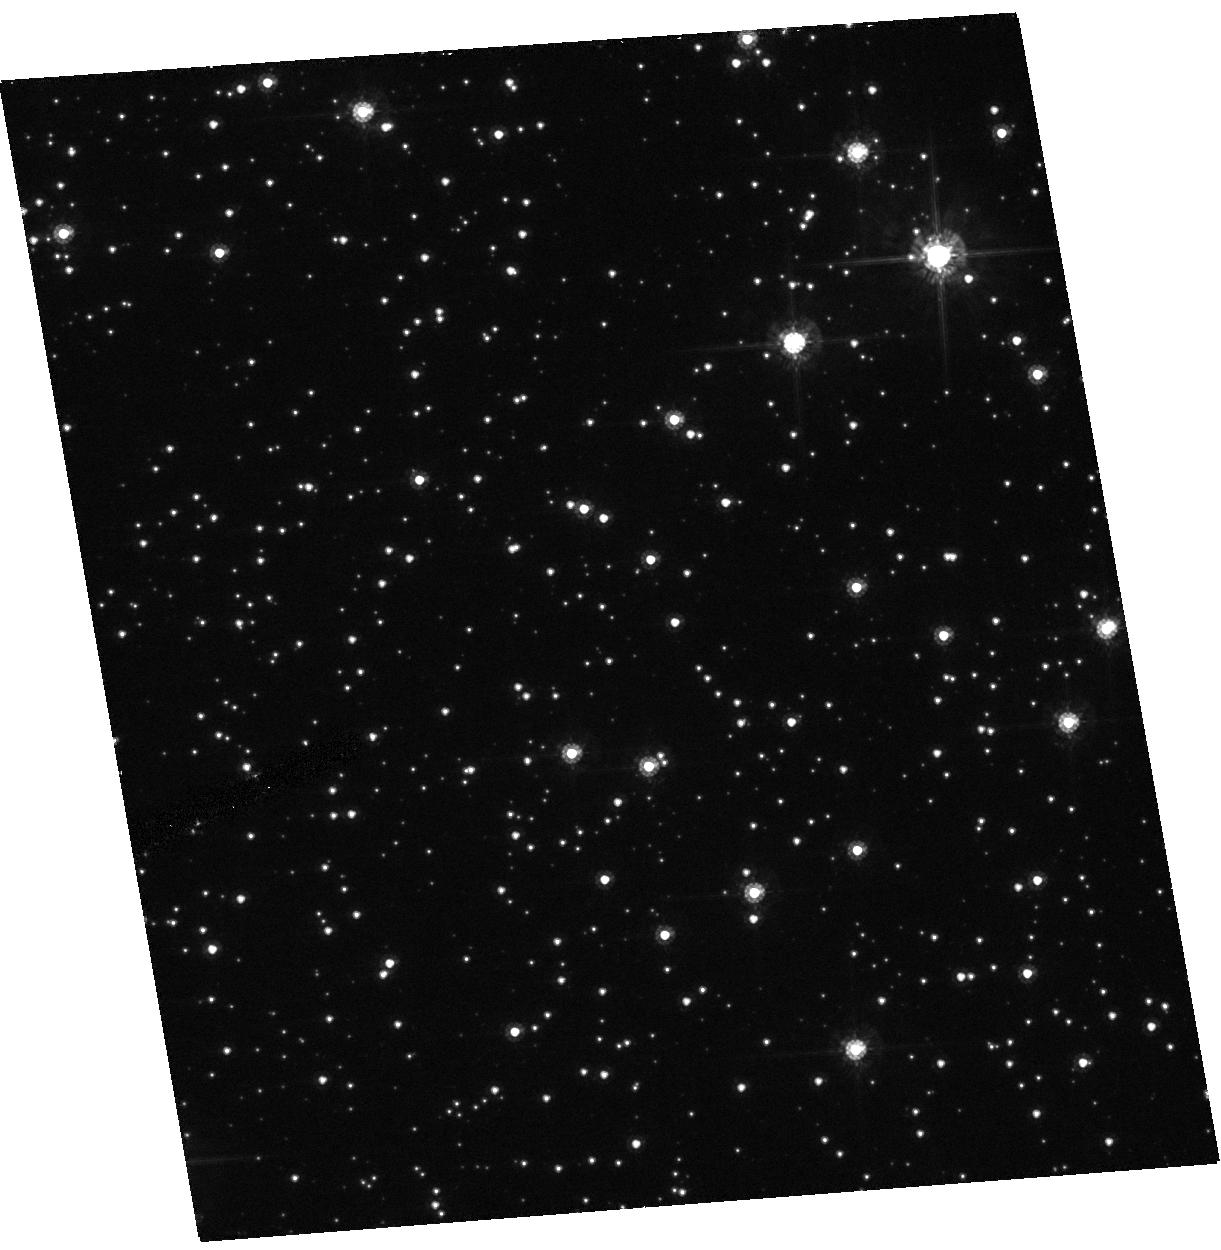
Target: OGLE-03-BLG-235.MOA-03-BLG-53. Instrument: ACS/HRC. Filter: F555W. Exposure: 22 min. Observation ID: hst_10426_01_acs_hrc_f555w_j96c01

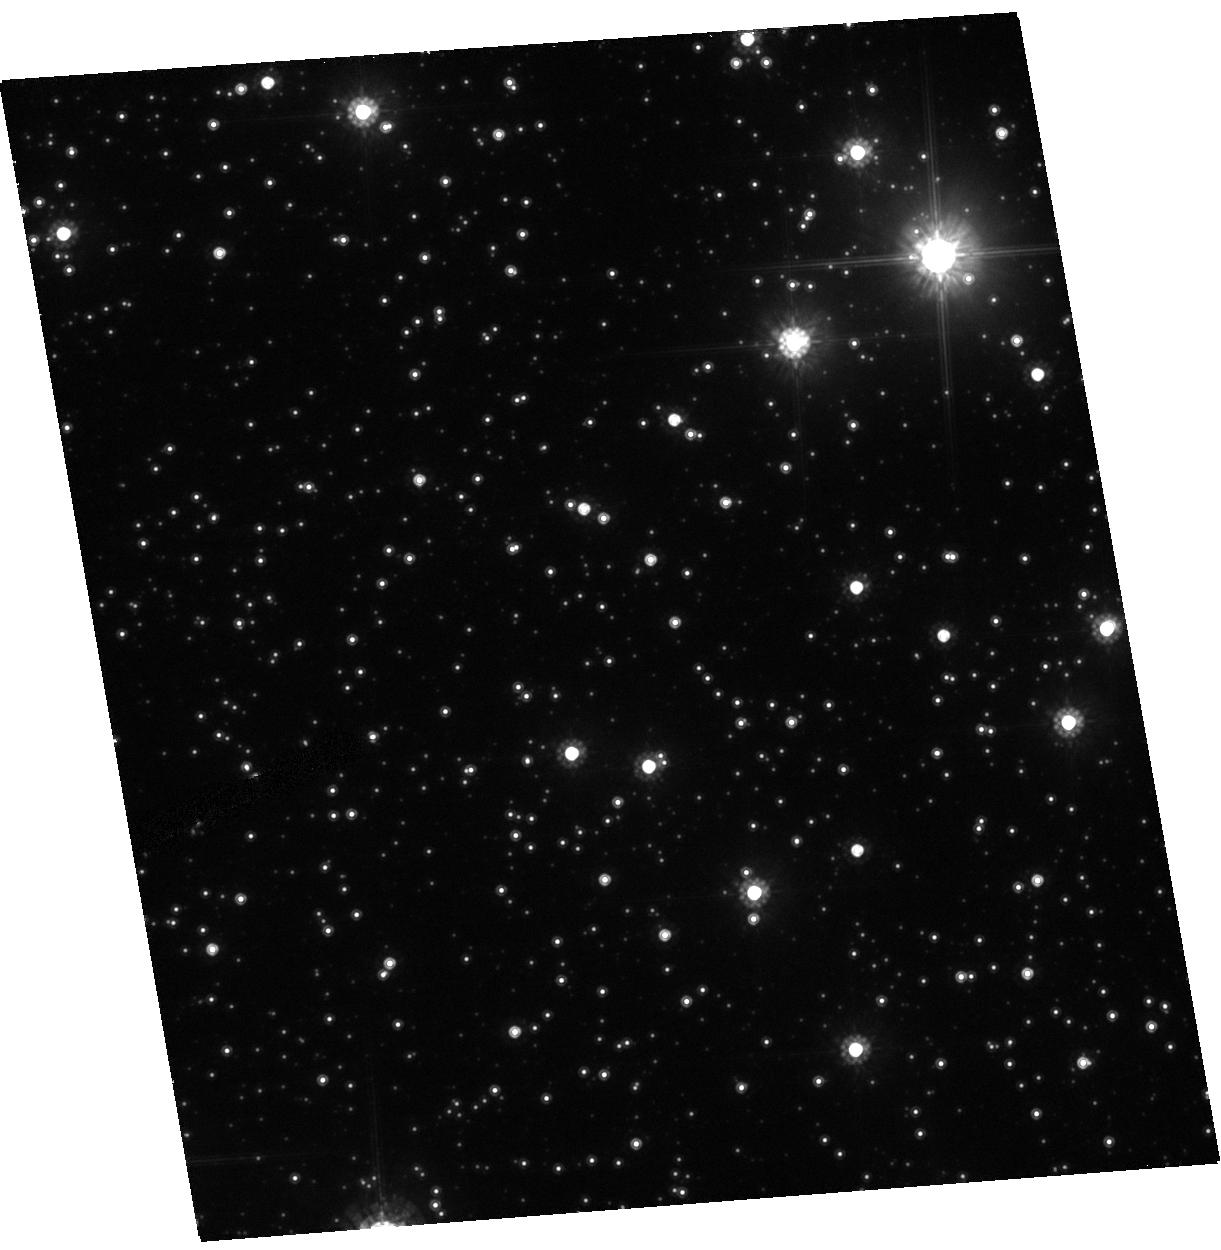
Target: OGLE-03-BLG-235.MOA-03-BLG-53. Instrument: ACS/HRC. Filter: F814W. Exposure: 8 min. Observation ID: hst_10426_01_acs_hrc_f814w_j96c01

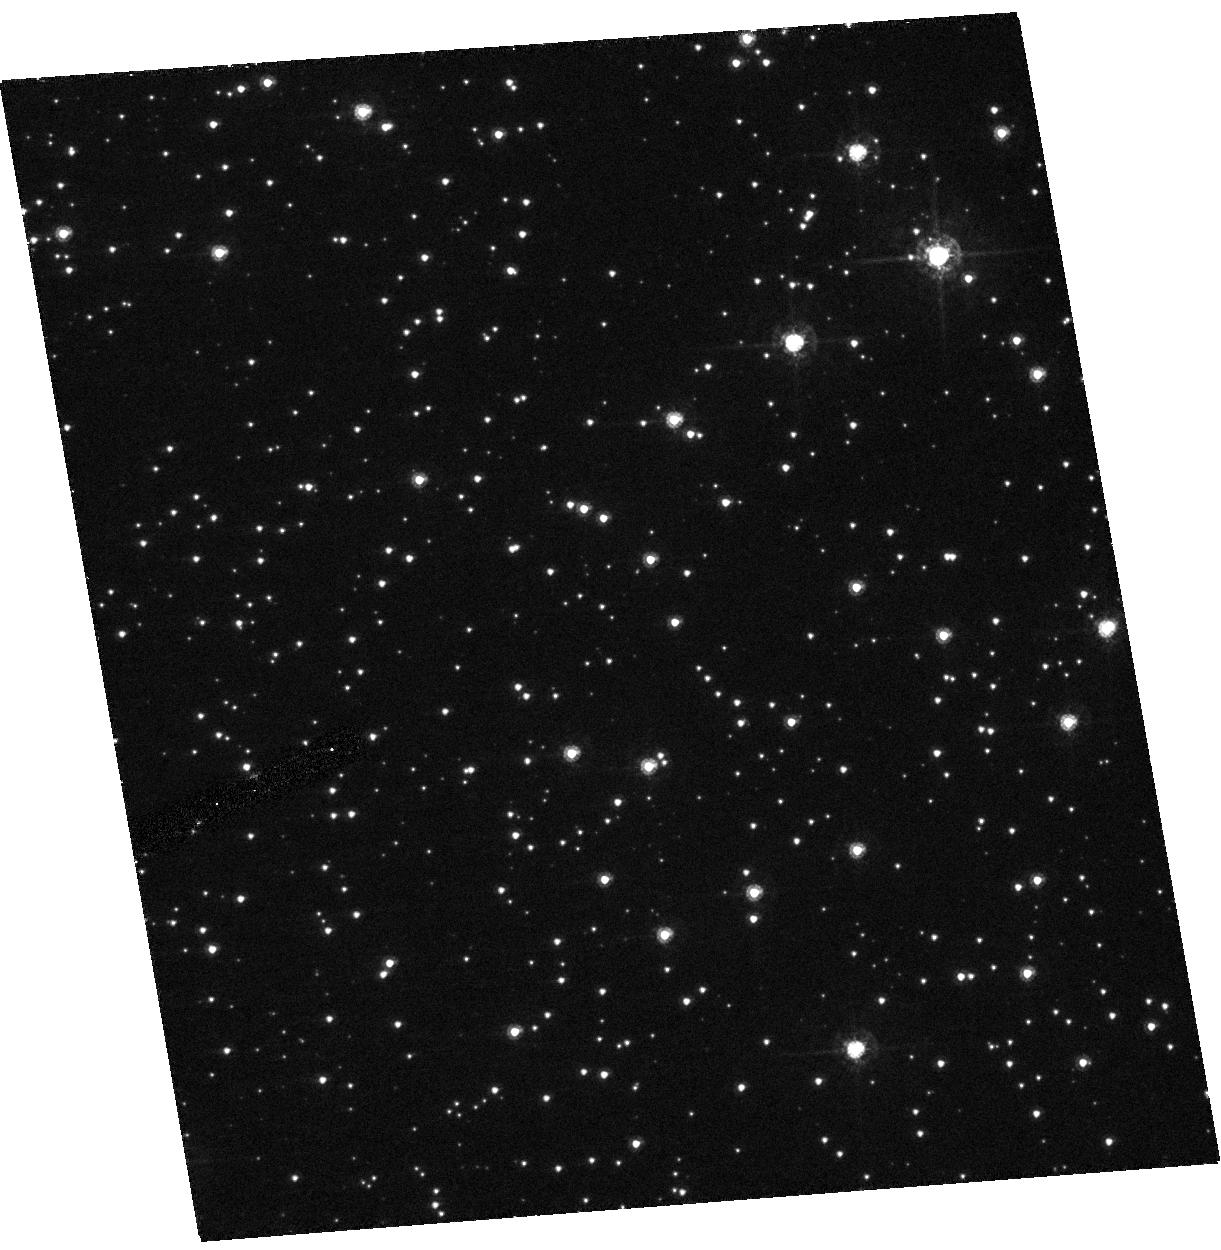
Target: OGLE-03-BLG-235.MOA-03-BLG-53. Instrument: ACS/HRC. Filter: F435W. Exposure: 38 min. Observation ID: hst_10426_01_acs_hrc_f435w_j96c01

High resolution follow-up observations of the microlensing  event OGLE 2003-BLG-235/MOA 2003-BLG-53 (PI: Bond, Ian)

We propose high resolution imaging observations using HST/ACS to confirm that the lens in the microlensing event OGLE 2003-BLG-235/MOA 2003-BLG-53 is a planetary system. Modelling of ground based photometry of this event yields an extreme mass fraction of 0.004 (ApJ 606, L155). We aim to use high resolution imaging to isolate the flux of the lens star from the contributions of neighbouring "blended" stars within 1-2 arcsecs. This will allow us to identify the nature of the lens star and hence determine the mass of the stellar and planetary components. The lens is most likely a main sequence star, but other possibilities cannot be ruled out. High resolution imaging observations are crucial in identifying the nature of the lens.